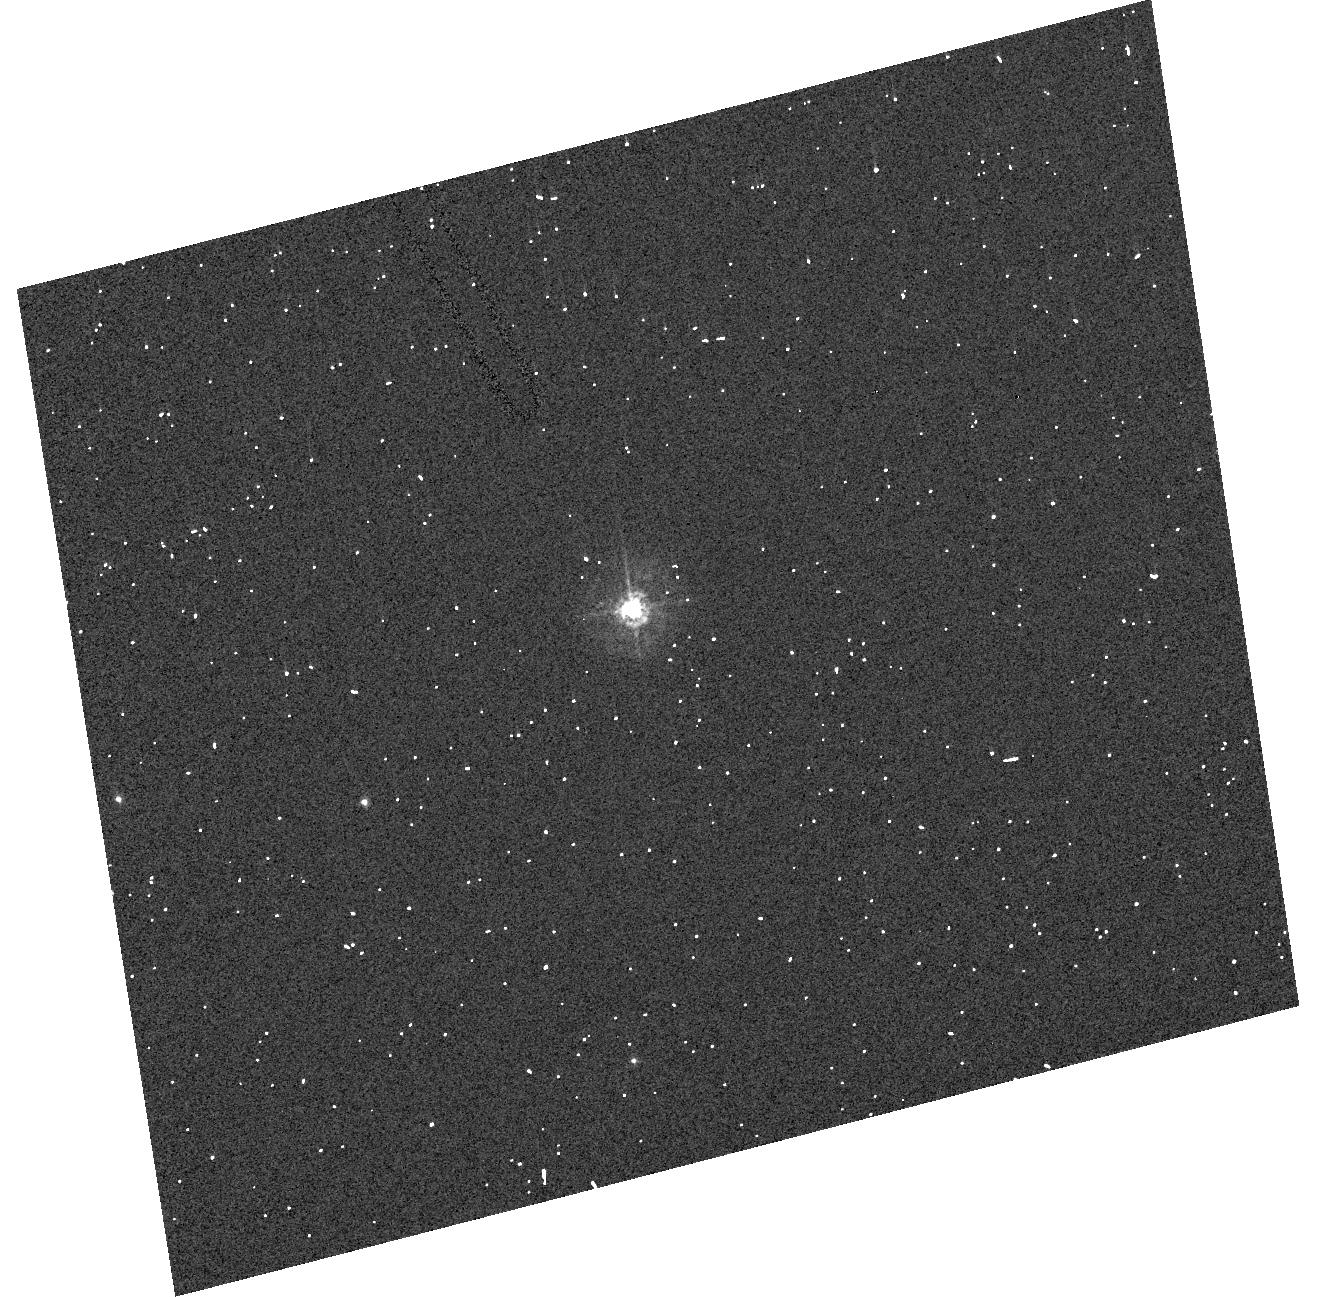
Target: GSC-03712-01870
Instrument: ACS/HRC
Filter: F330W
Exposure: 2 min
Observation ID: hst_10547_46_acs_hrc_f330w_j9fh46

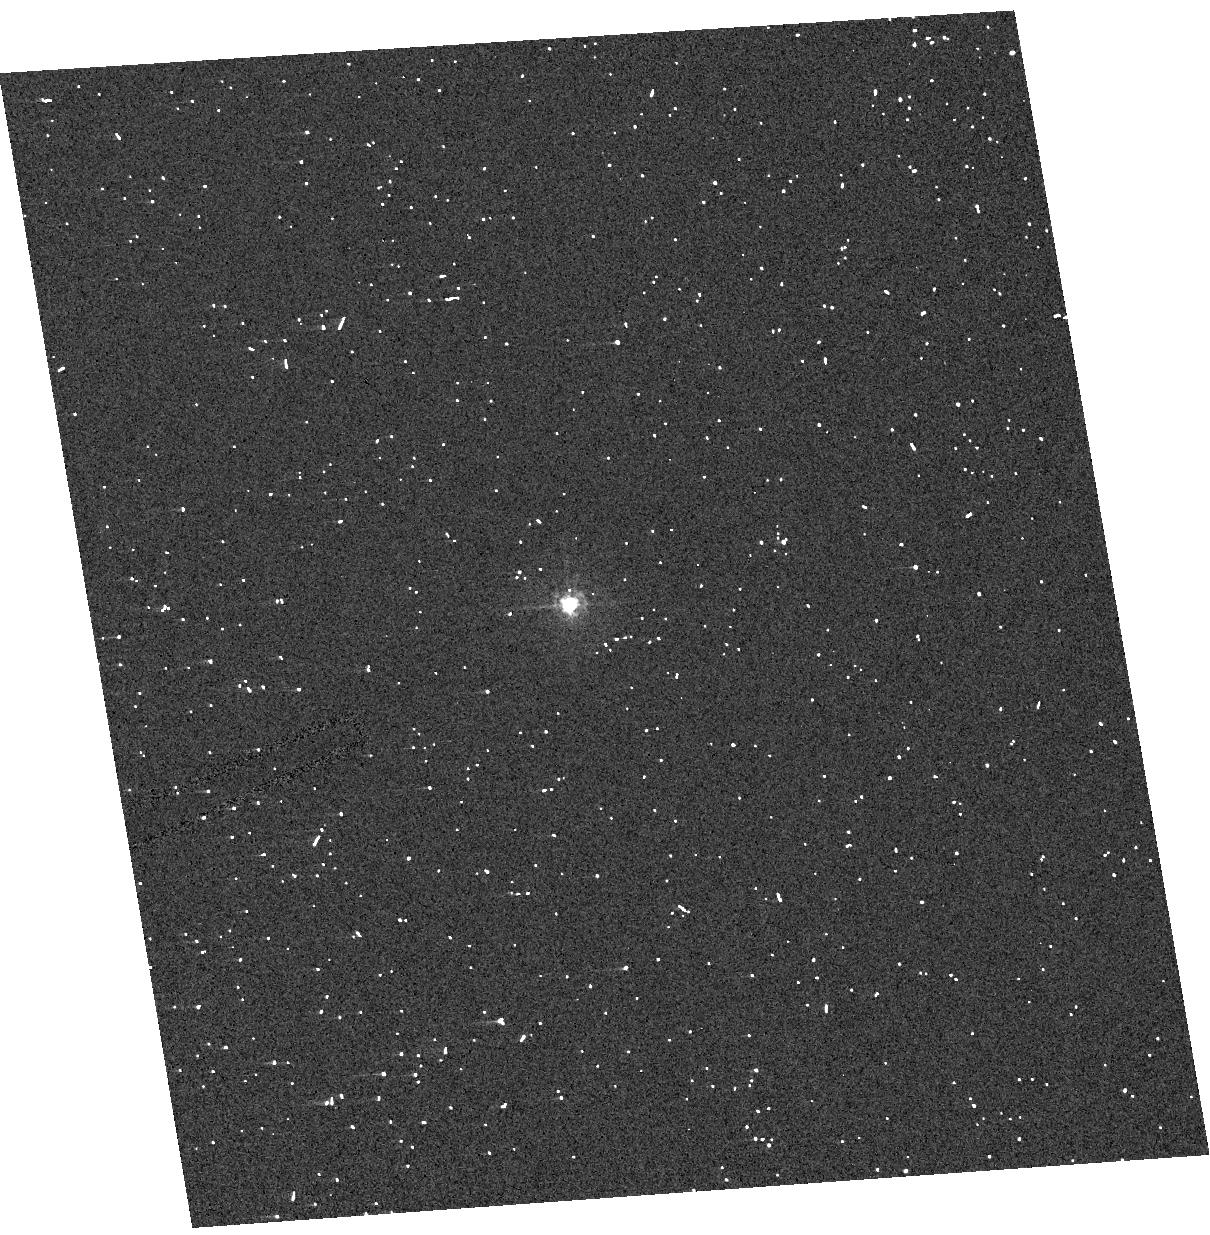
Target: NGC6530-VAJ286
Instrument: ACS/HRC
Filter: F330W
Exposure: 2 min
Observation ID: hst_10547_48_acs_hrc_f330w_j9fh48

A SNAP Program to Obtain Complete Wavelength Coverage of Interstellar Extinction (PI: Fitzpatrick, Edward Luke)

We propose a SNAP program to obtain ACS/HRC spectra in the near-UV (PR200L) and near-IR (G800L) for a set of main sequence B stars with available IUE UV spectrophotometry, optical photometry, and 2MASS IR photometry. Together with these existing data, the new observations will provide complete photometric and spectrophotometric coverage from 1150 to 11000 A and enable us to produce complete extinction curves from the far-UV to the near-IR, with well-determined values of R(V). The proposed set of 50 program sight lines includes the full range of interstellar extinction curve types and a wide range of color excesses. The new data will allow us to examine variability in the near-UV through near-IR spectral regions, including the UV-optical "knee" and the "Very Broad Structure." We will examine the response of these features to different interstellar environments and their relationship to other curve features. These are largely unexplored aspects of extinction curves which will provide additional constraints on the properties of interstellar grains. The curves will be derived using stellar atmosphere models to represent the intrinsic spectral energy distributions of the program stars, eliminating the need to observe unreddened "standard stars." This approach virtually eliminates "mismatch error", allowing us to derive extinction curves with much higher precision than previously possible. In addition, the new spectra will provide higher S/N data for the peak of the 2175 A bump than previously available.